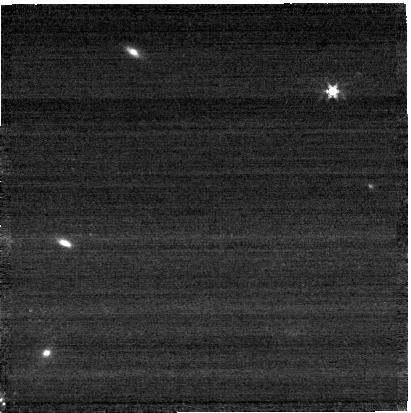
Target: GAIADR3-1429226027888007552
Instrument: NIRCAM
Filter: F277W
Exposure: 1 min
Observation ID: jw12517-o007_t001_nircam_clear-f277w-sub400p

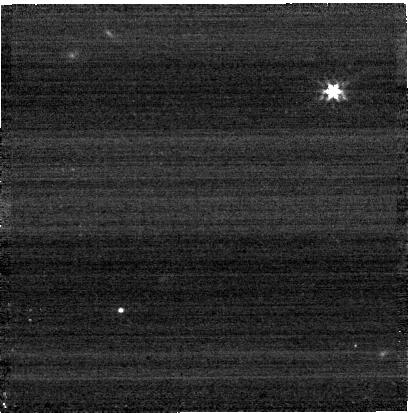
Target: SF1615+001A
Instrument: NIRCAM
Filter: F277W
Exposure: 1 min
Observation ID: jw12517-o014_t007_nircam_clear-f277w-sub400p

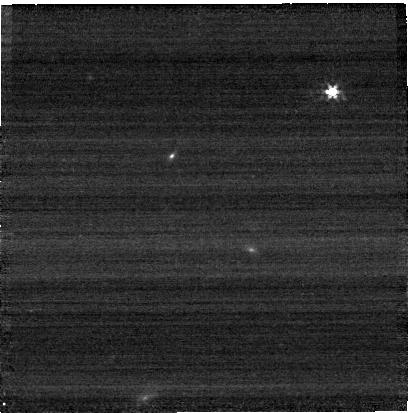
Target: GAIADR3-1429246918609150976
Instrument: NIRCAM
Filter: F277W
Exposure: 1 min
Observation ID: jw12517-o008_t002_nircam_clear-f277w-sub400p

GoldSpec: Absolute Flux Calibration Stars for the Hubble/Webb/Roman Multi-Mission Era (PI: Calamida, Annalisa)

The CALSPEC database of stellar flux standards is the basis for flux calibration of all STScI missions and many other space- and ground-based observatories and instruments. Multiple science areas require or can benefit from sub-1% flux calibration. Achieving and proving such accuracies requires multiple stars and multiple types of stars with high quality Hubble/STIS spectroscopy and Webb/NIRSpec/NIRCam observations. Multiple types of stars are used to quantify color systematics and multiple stars of each type allow averaging to achieve sub-1% accuracy. While the specific needs for the Hubble, Webb, and Roman vary, the proposed Hubble and Webb observations will bring the number of CALSPEC stars having Gold status to 28 and fully support the needs of all the STScI missions. Gold status is defined as 3 STIS repeat observations with the low-resolution gratings and Webb NIR spectroscopy and photometry. The resulting Gold sample comprises four types of stars including the 11 white dwarfs, 5 A dwarfs, 6 solar analogs, and 6 K dwarfs. These 28 Gold standard stars span a range of flux densities to match the sensitivities of the different missions and instruments and support quantifying the flux calibration as a function of flux density. This proposal is requesting 104 Hubble orbits and 51.8 Webb hours.